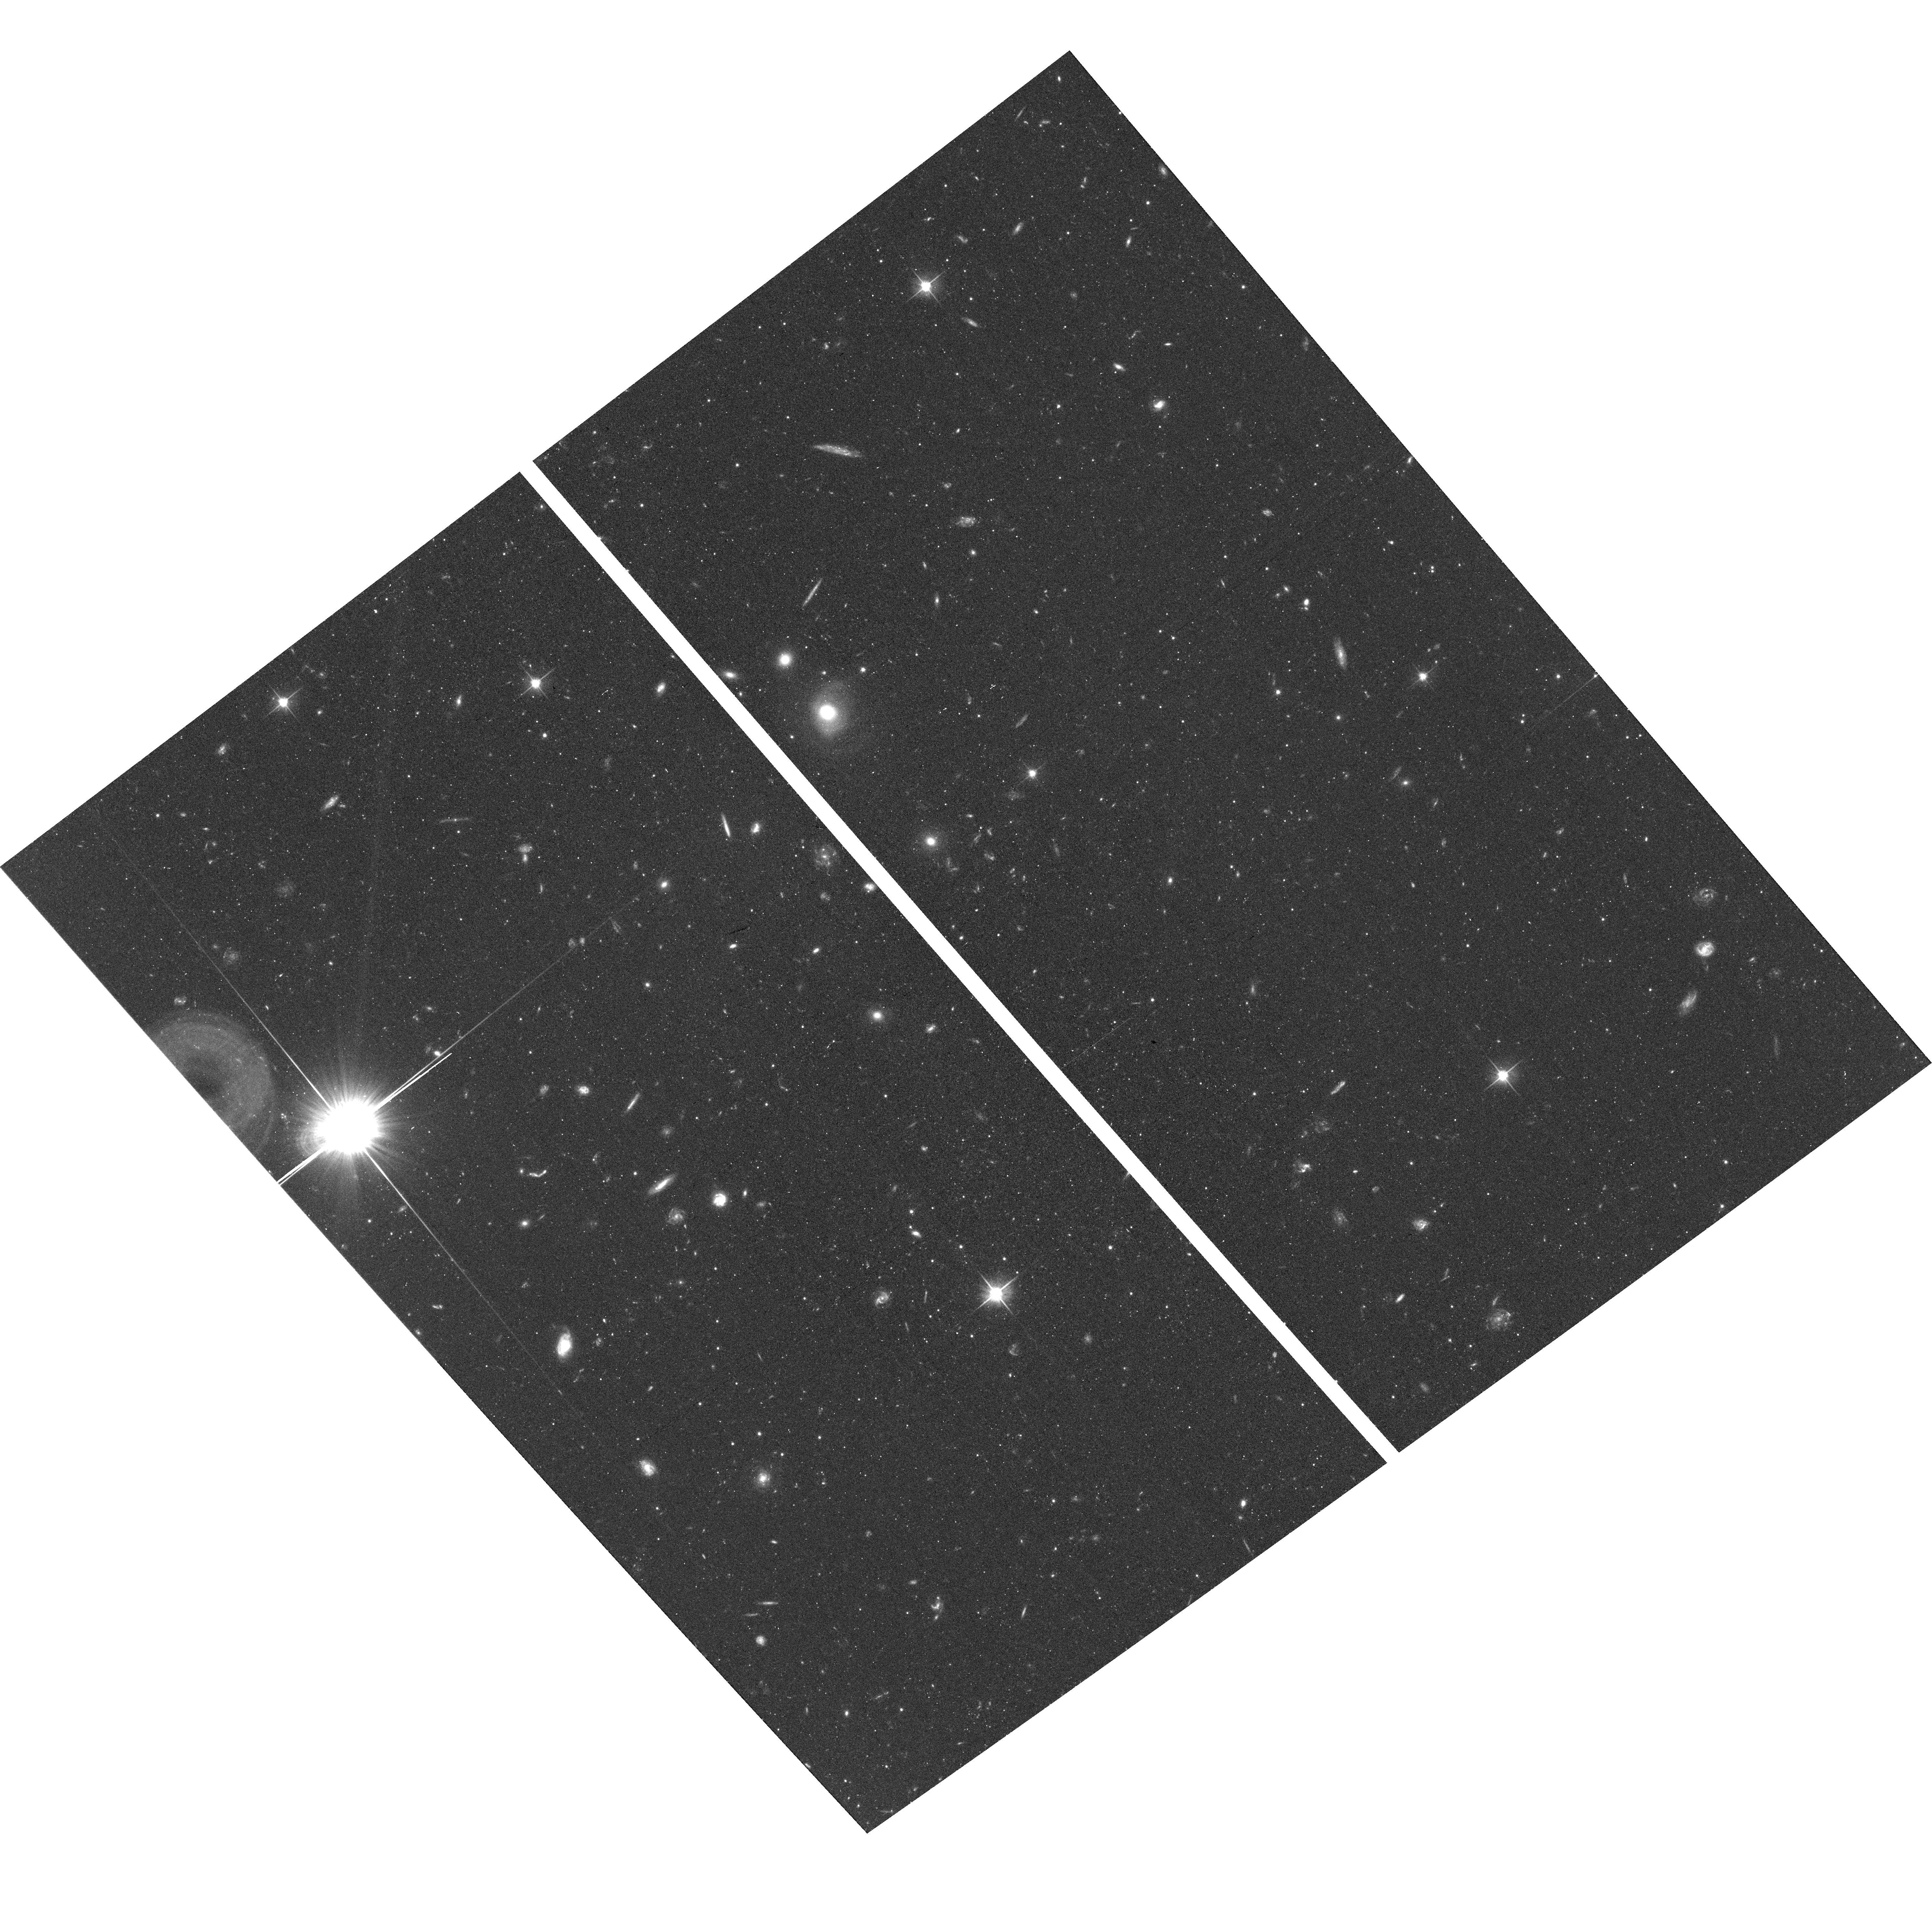
Target: BOOTES-I-3. Instrument: ACS/WFC. Filter: F606W. Exposure: 41 min. Observation ID: hst_15317_11_acs_wfc_f606w_jdir11

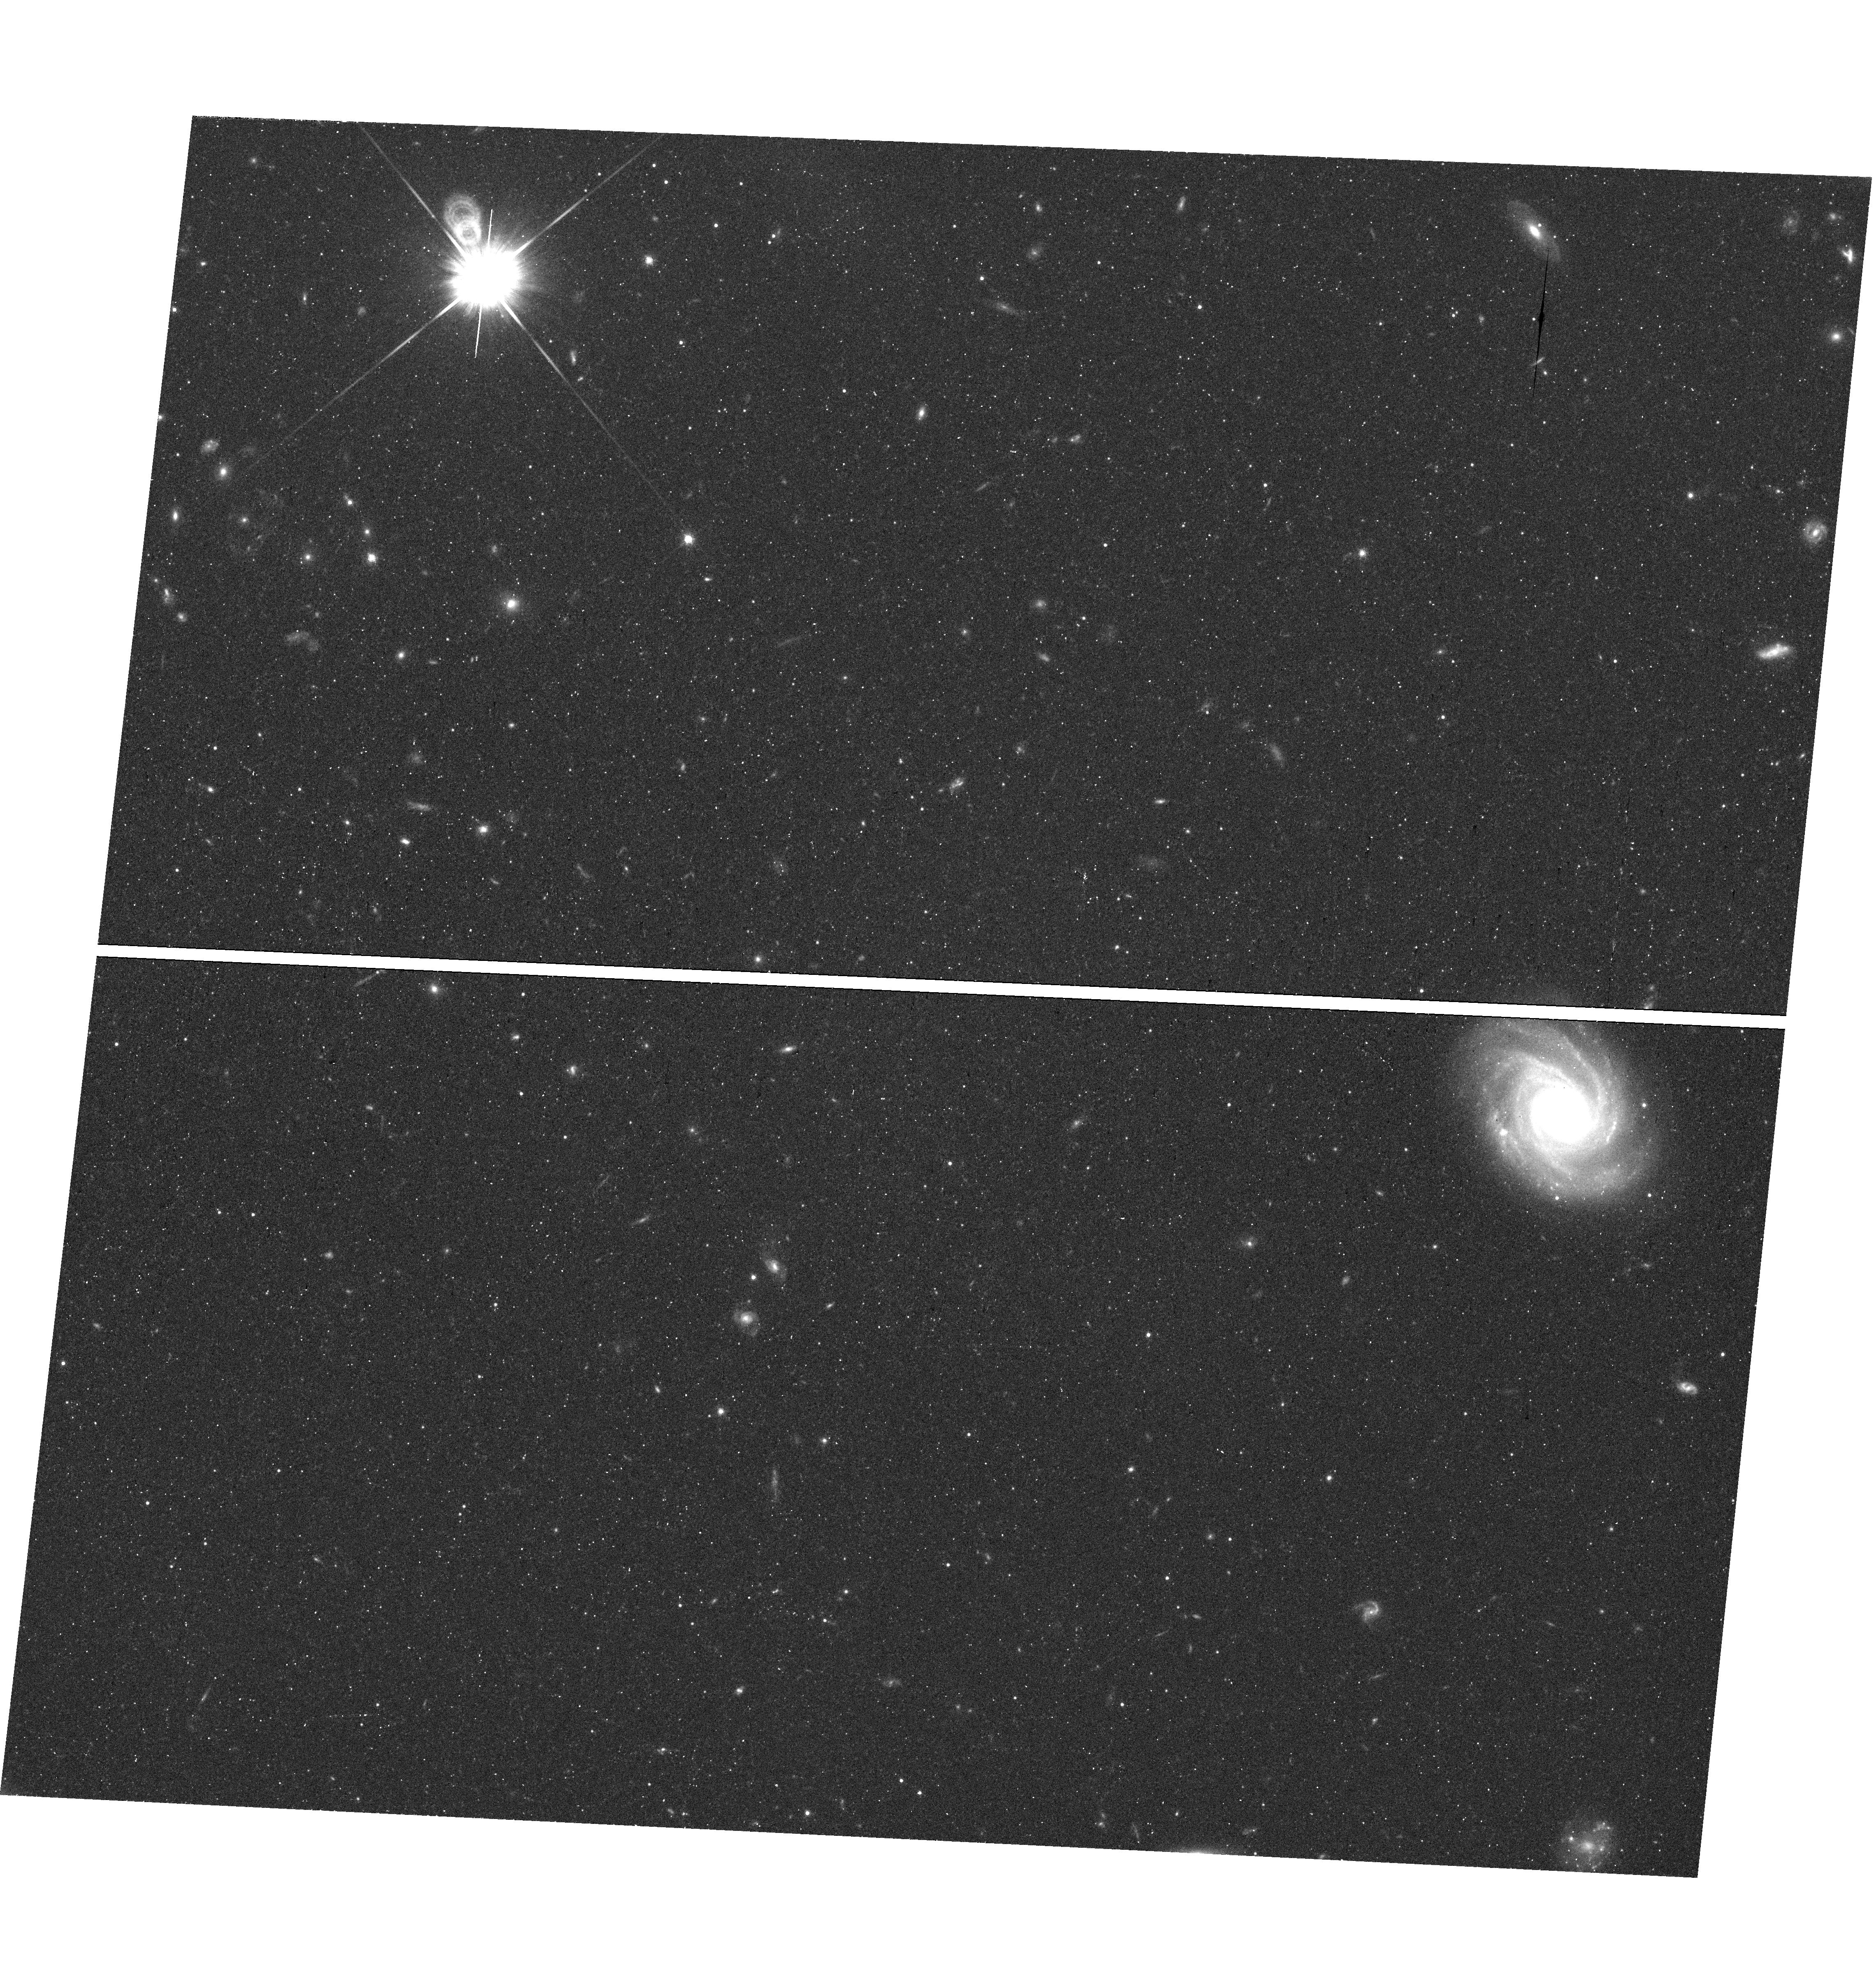
Target: field at RA 209.983°, Dec 14.451°. Instrument: WFC3/UVIS. Filter: F814W. Exposure: 43 min. Observation ID: hst_15317_04_wfc3_uvis_f814w_idir04

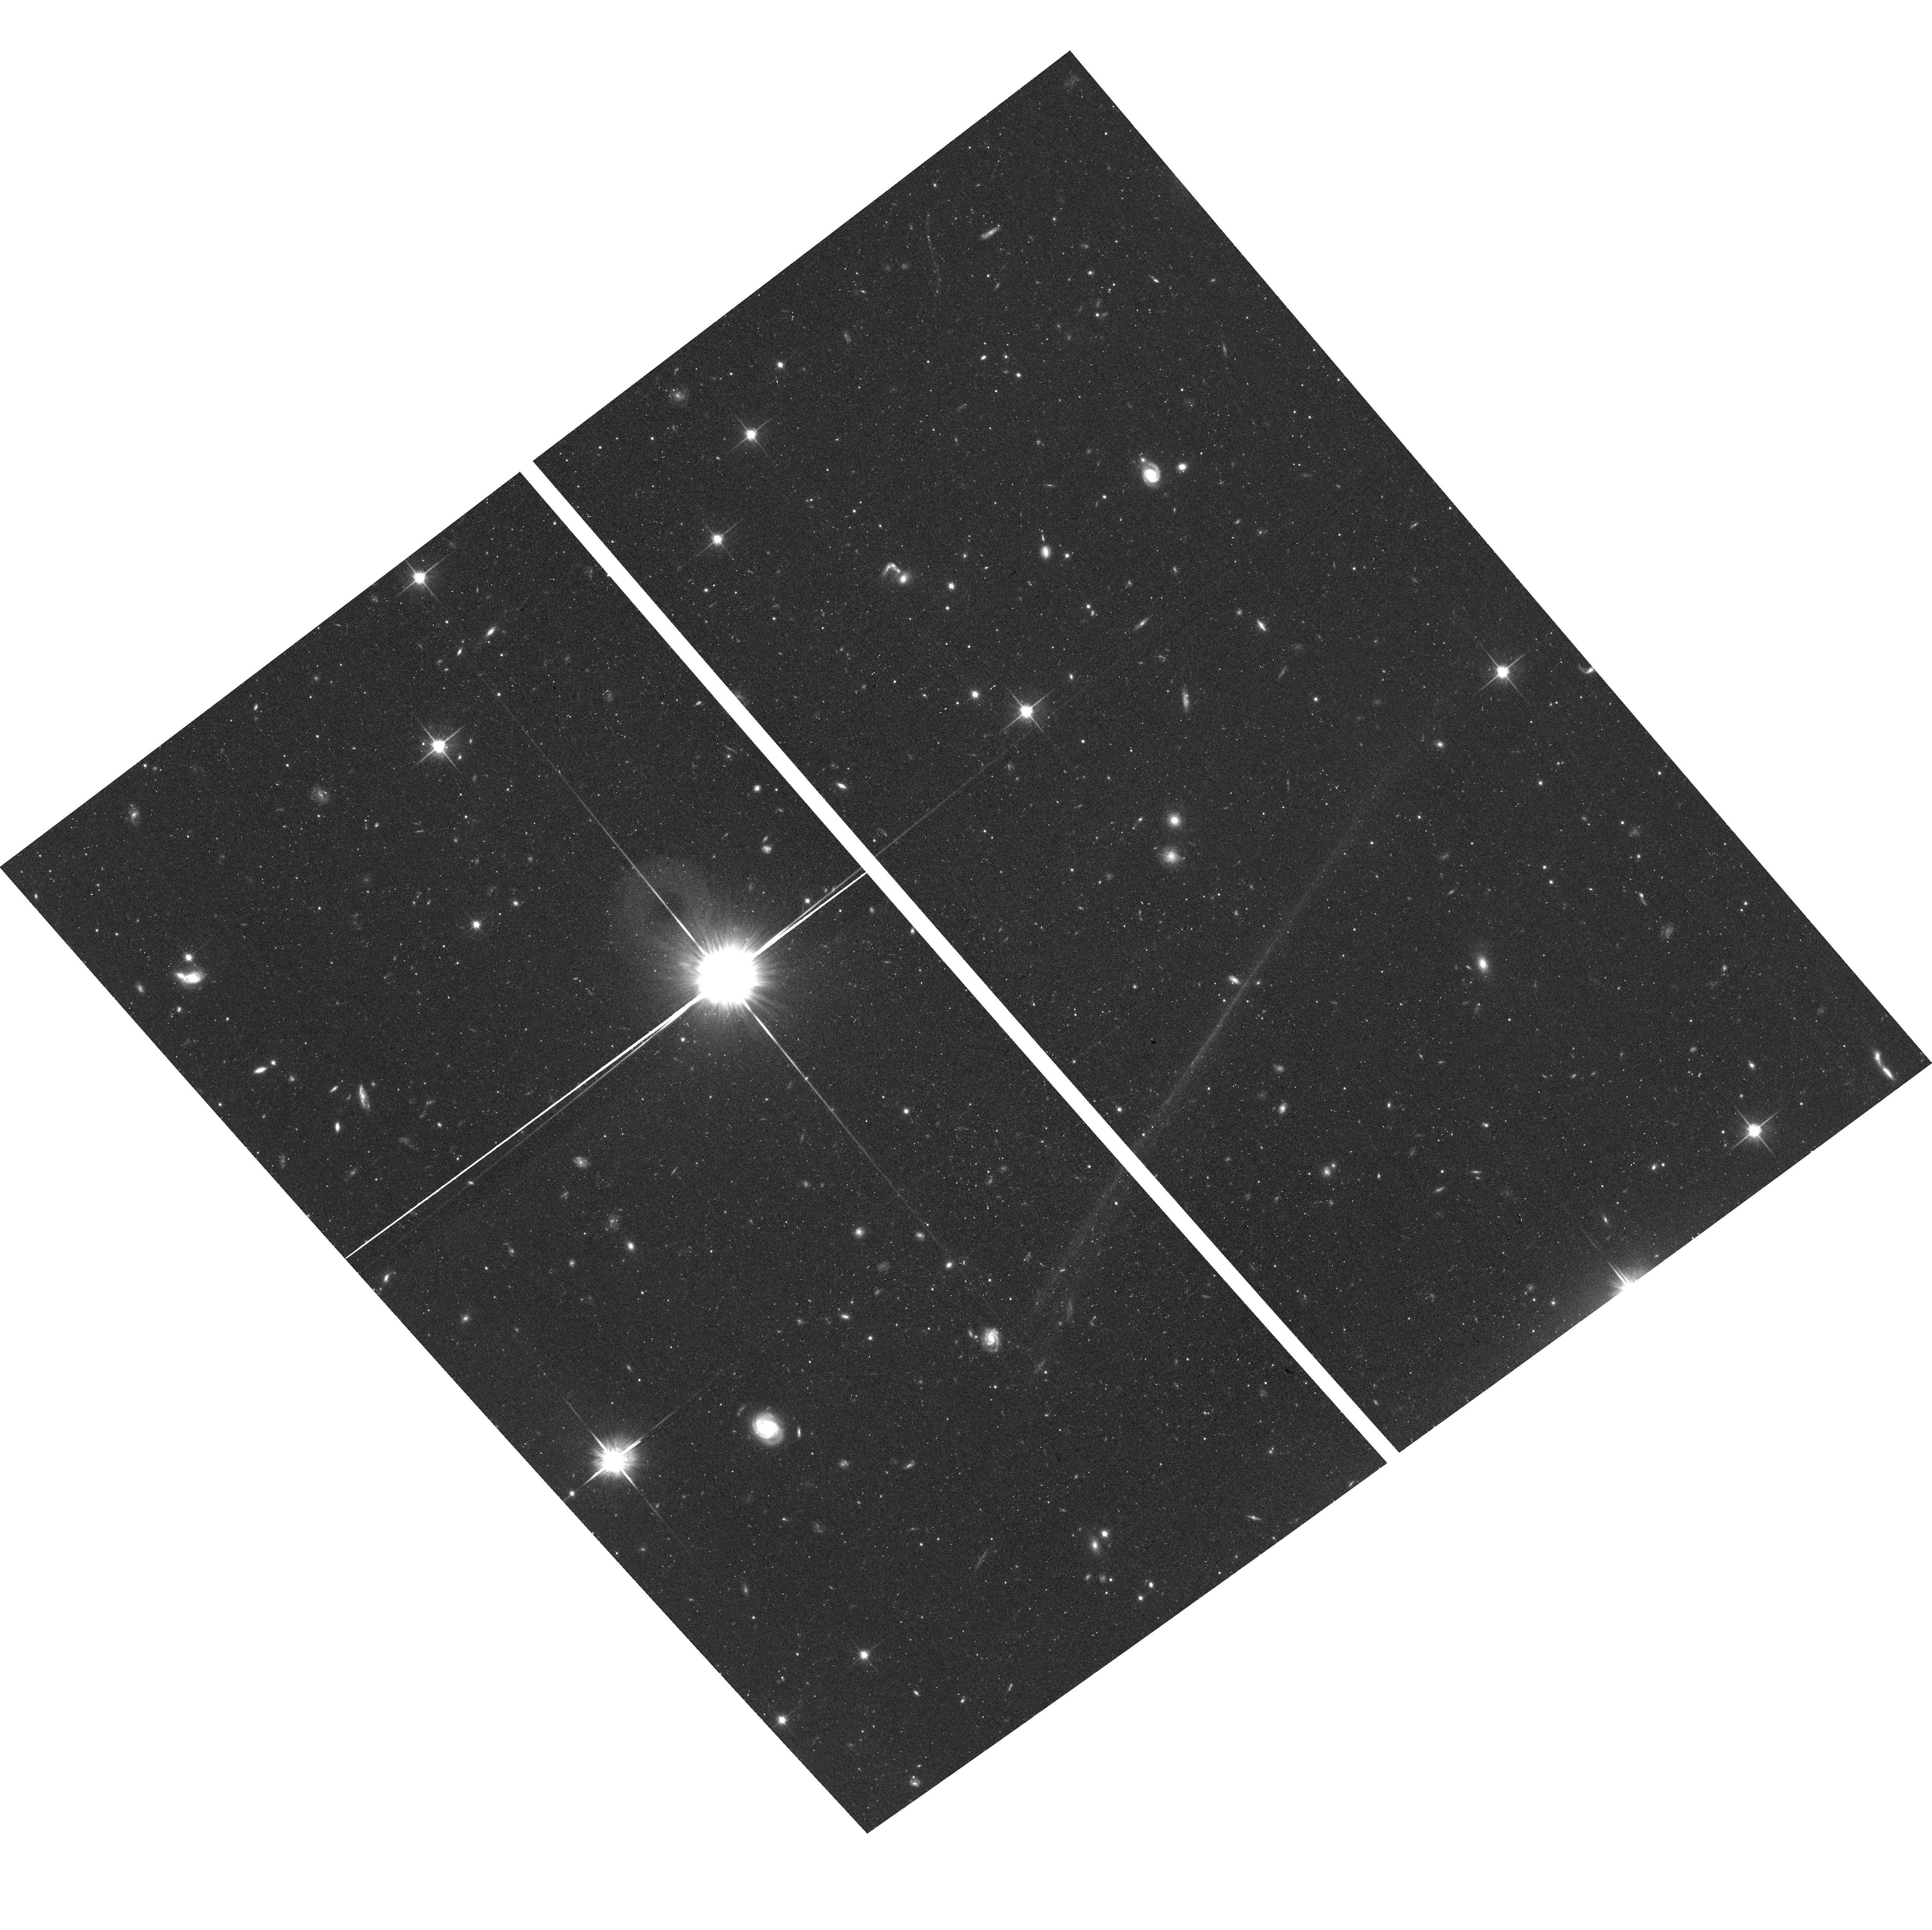
Target: BOOTES-I-2. Instrument: ACS/WFC. Filter: F814W. Exposure: 42 min. Observation ID: hst_15317_05_acs_wfc_f814w_jdir05

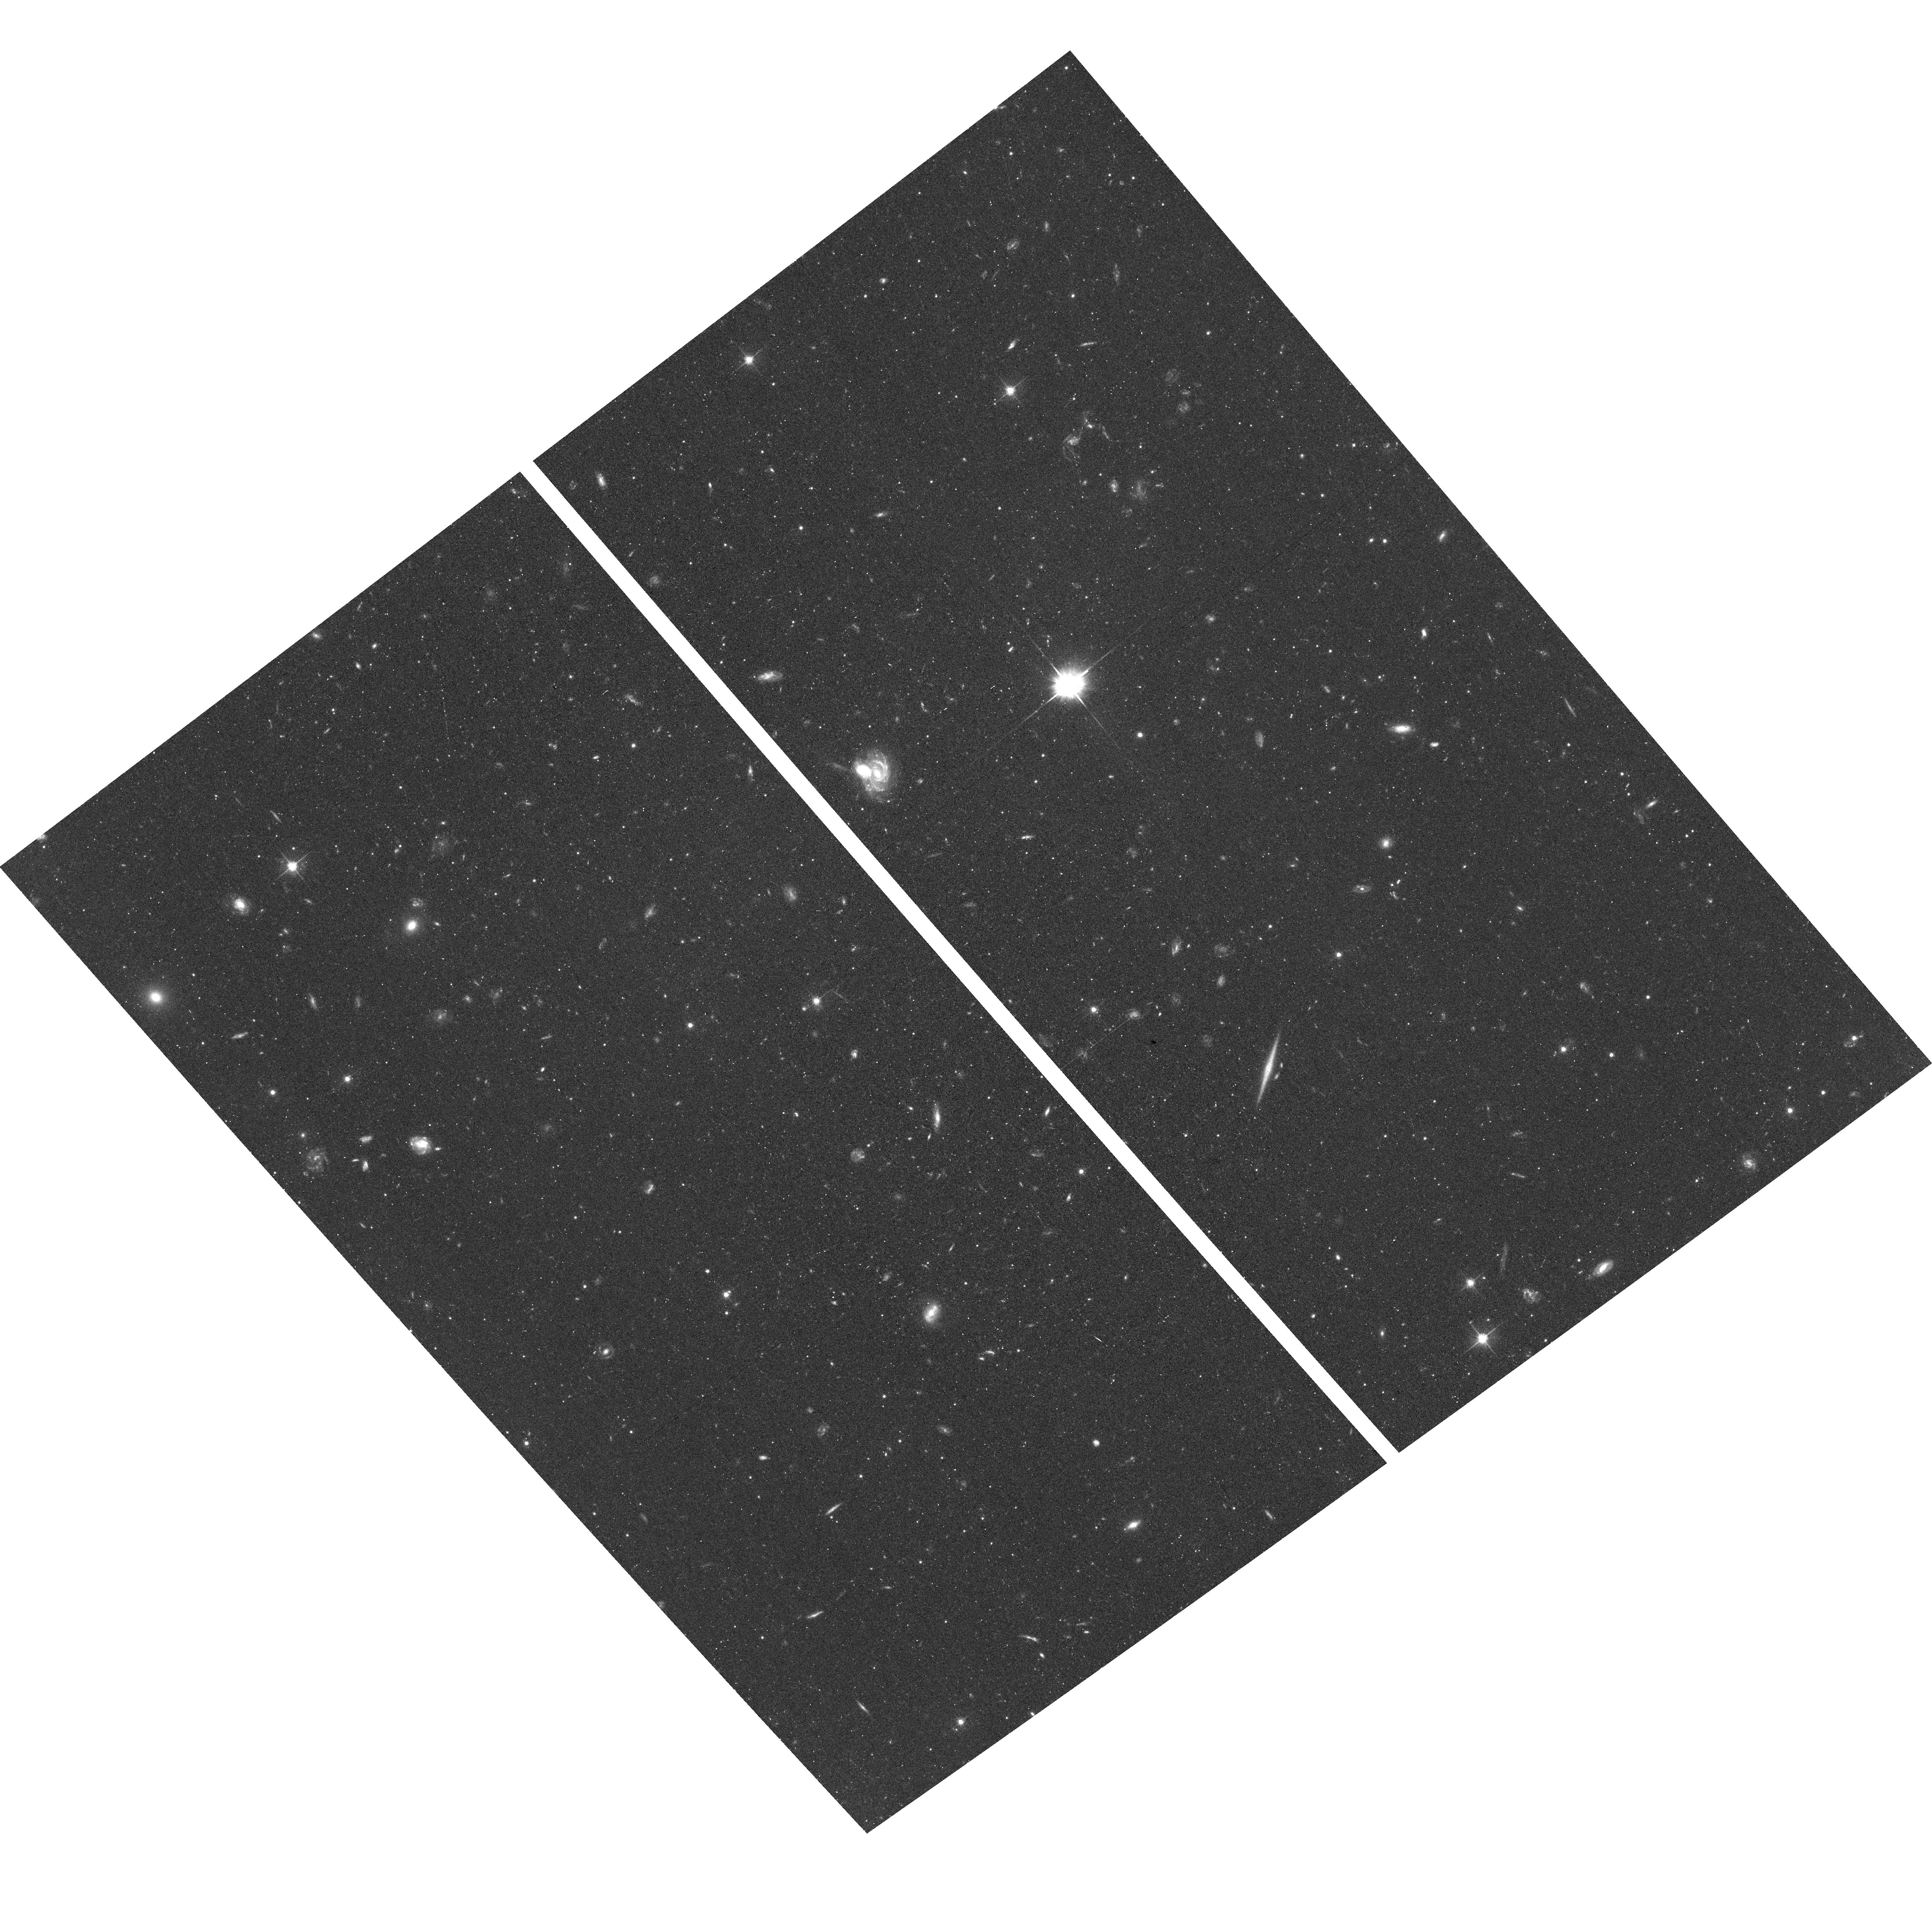
Target: BOOTES-I-1. Instrument: ACS/WFC. Filter: F606W. Exposure: 41 min. Observation ID: hst_15317_02_acs_wfc_f606w_jdir02

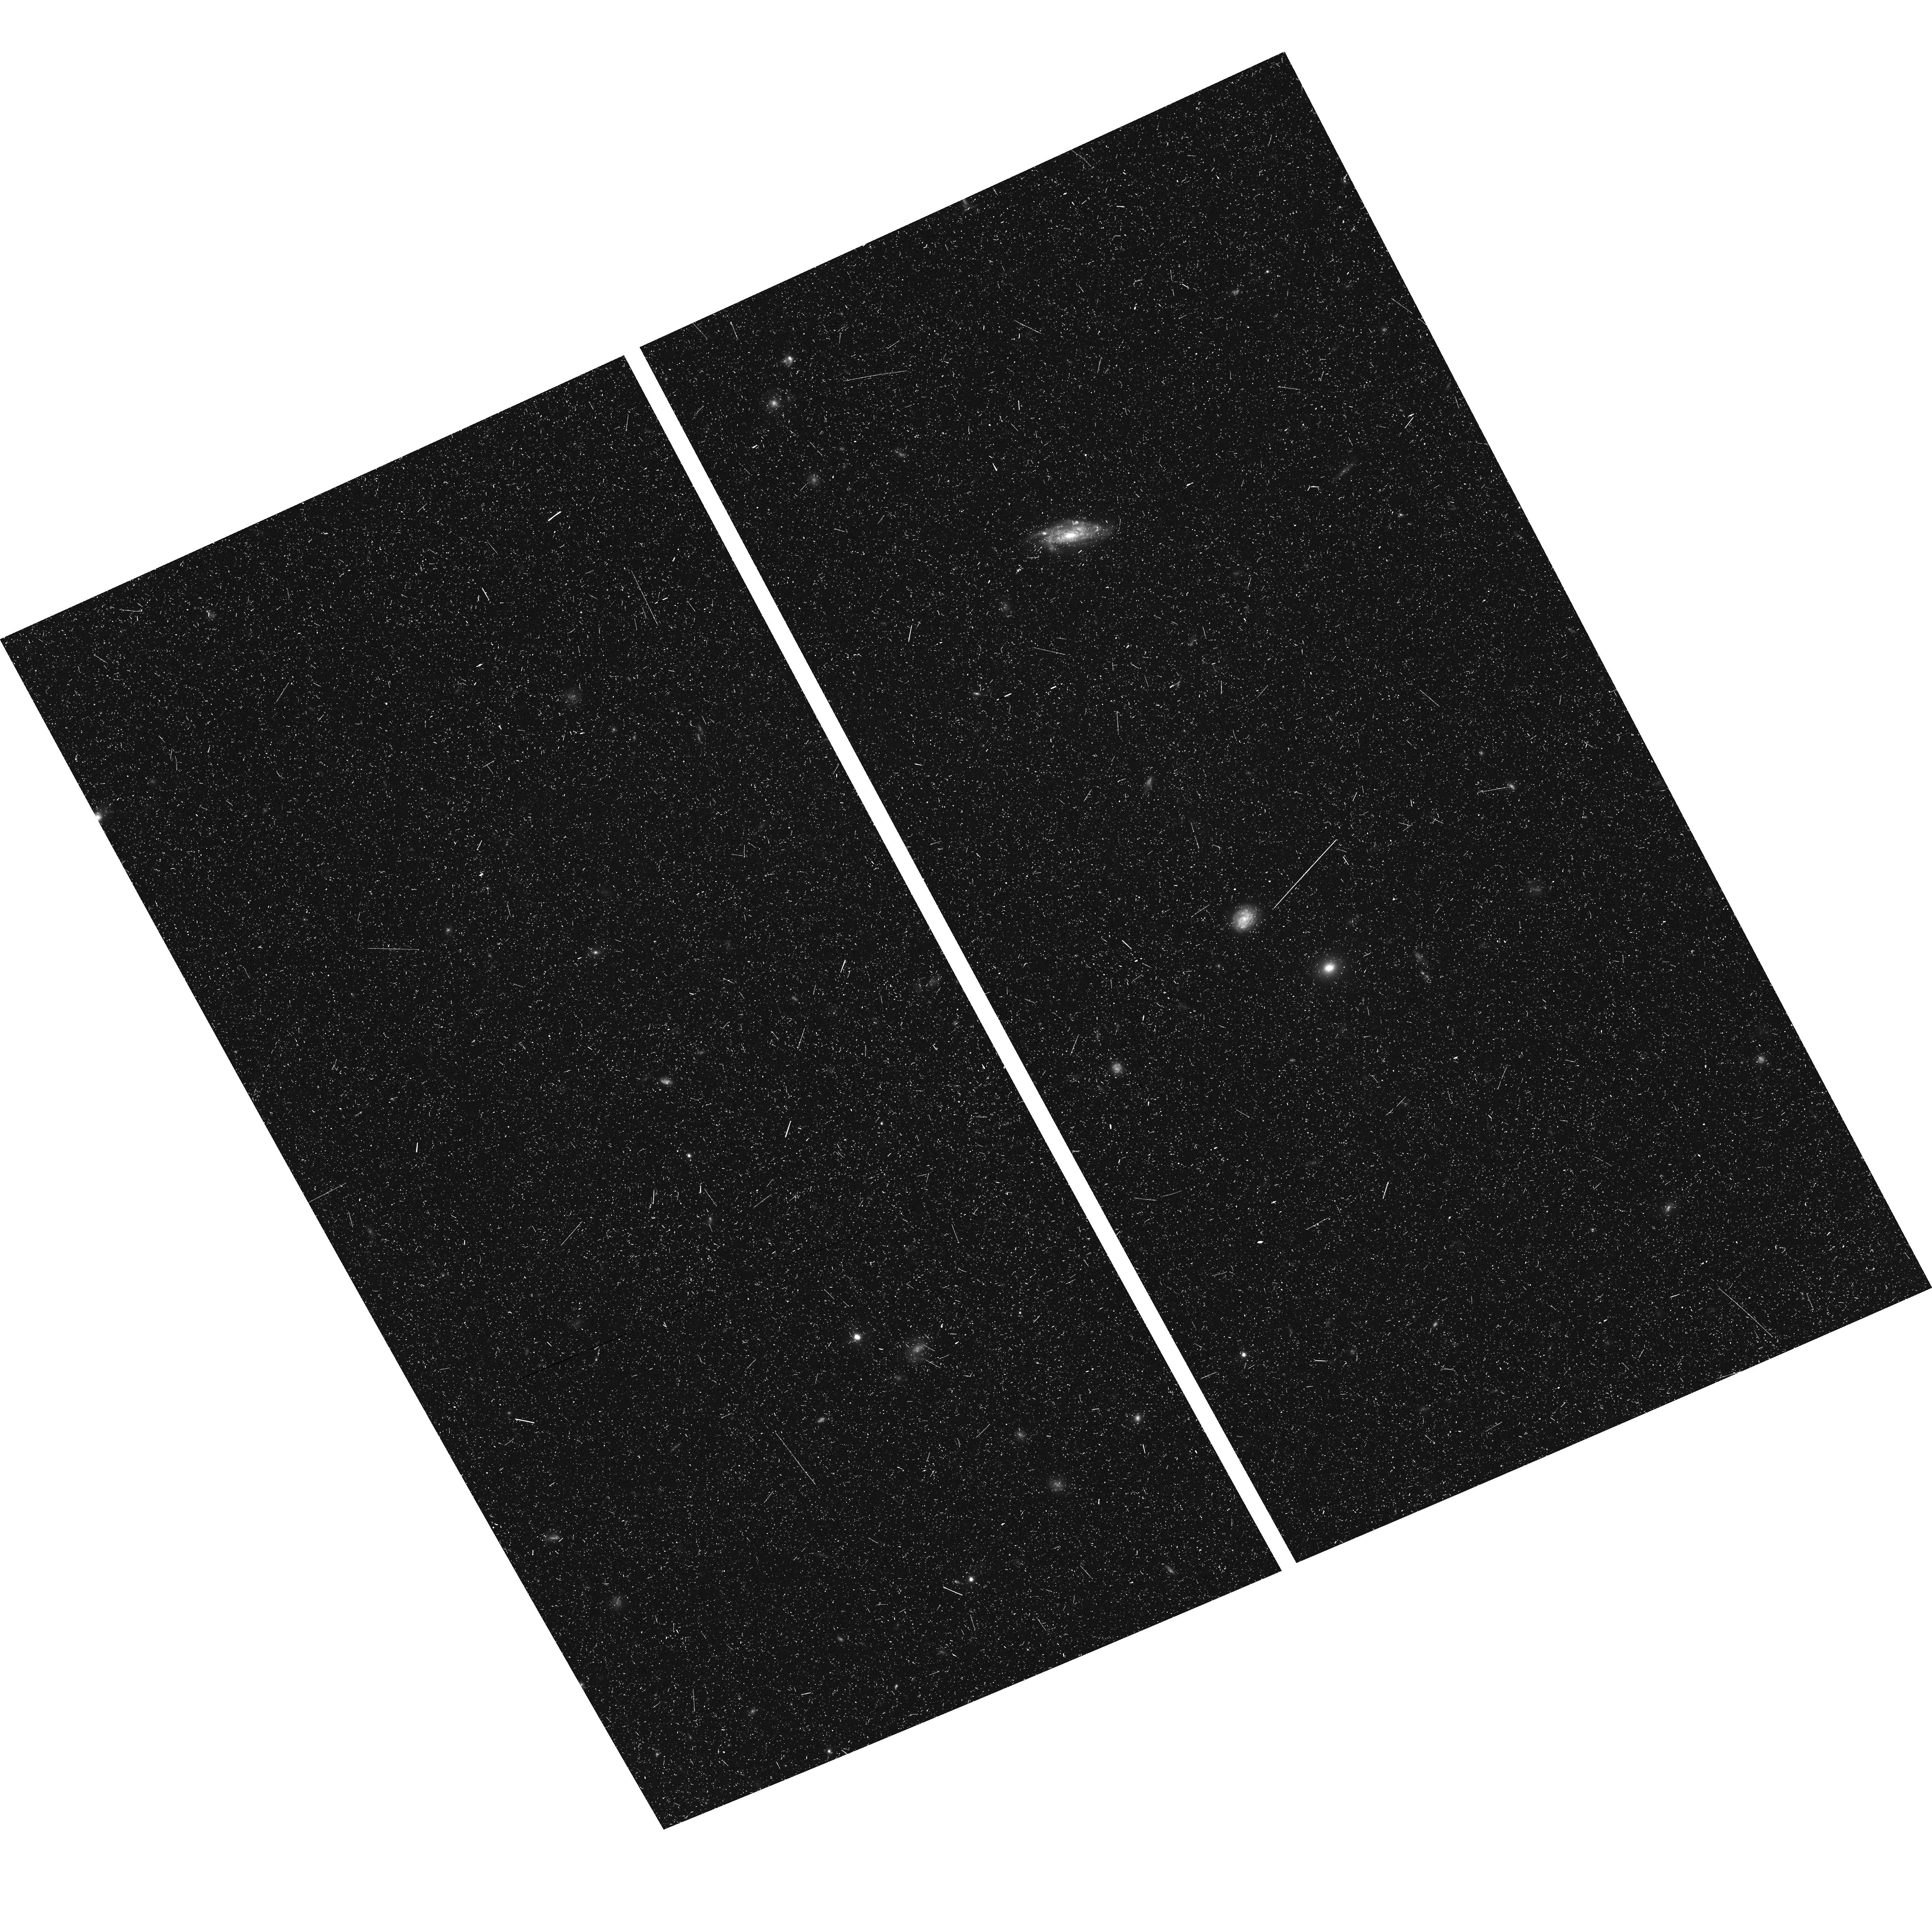
Target: BOOTES-I-OFF. Instrument: ACS/WFC. Filter: F606W. Exposure: 43 min. Observation ID: hst_15317_13_acs_wfc_f606w_jdir13

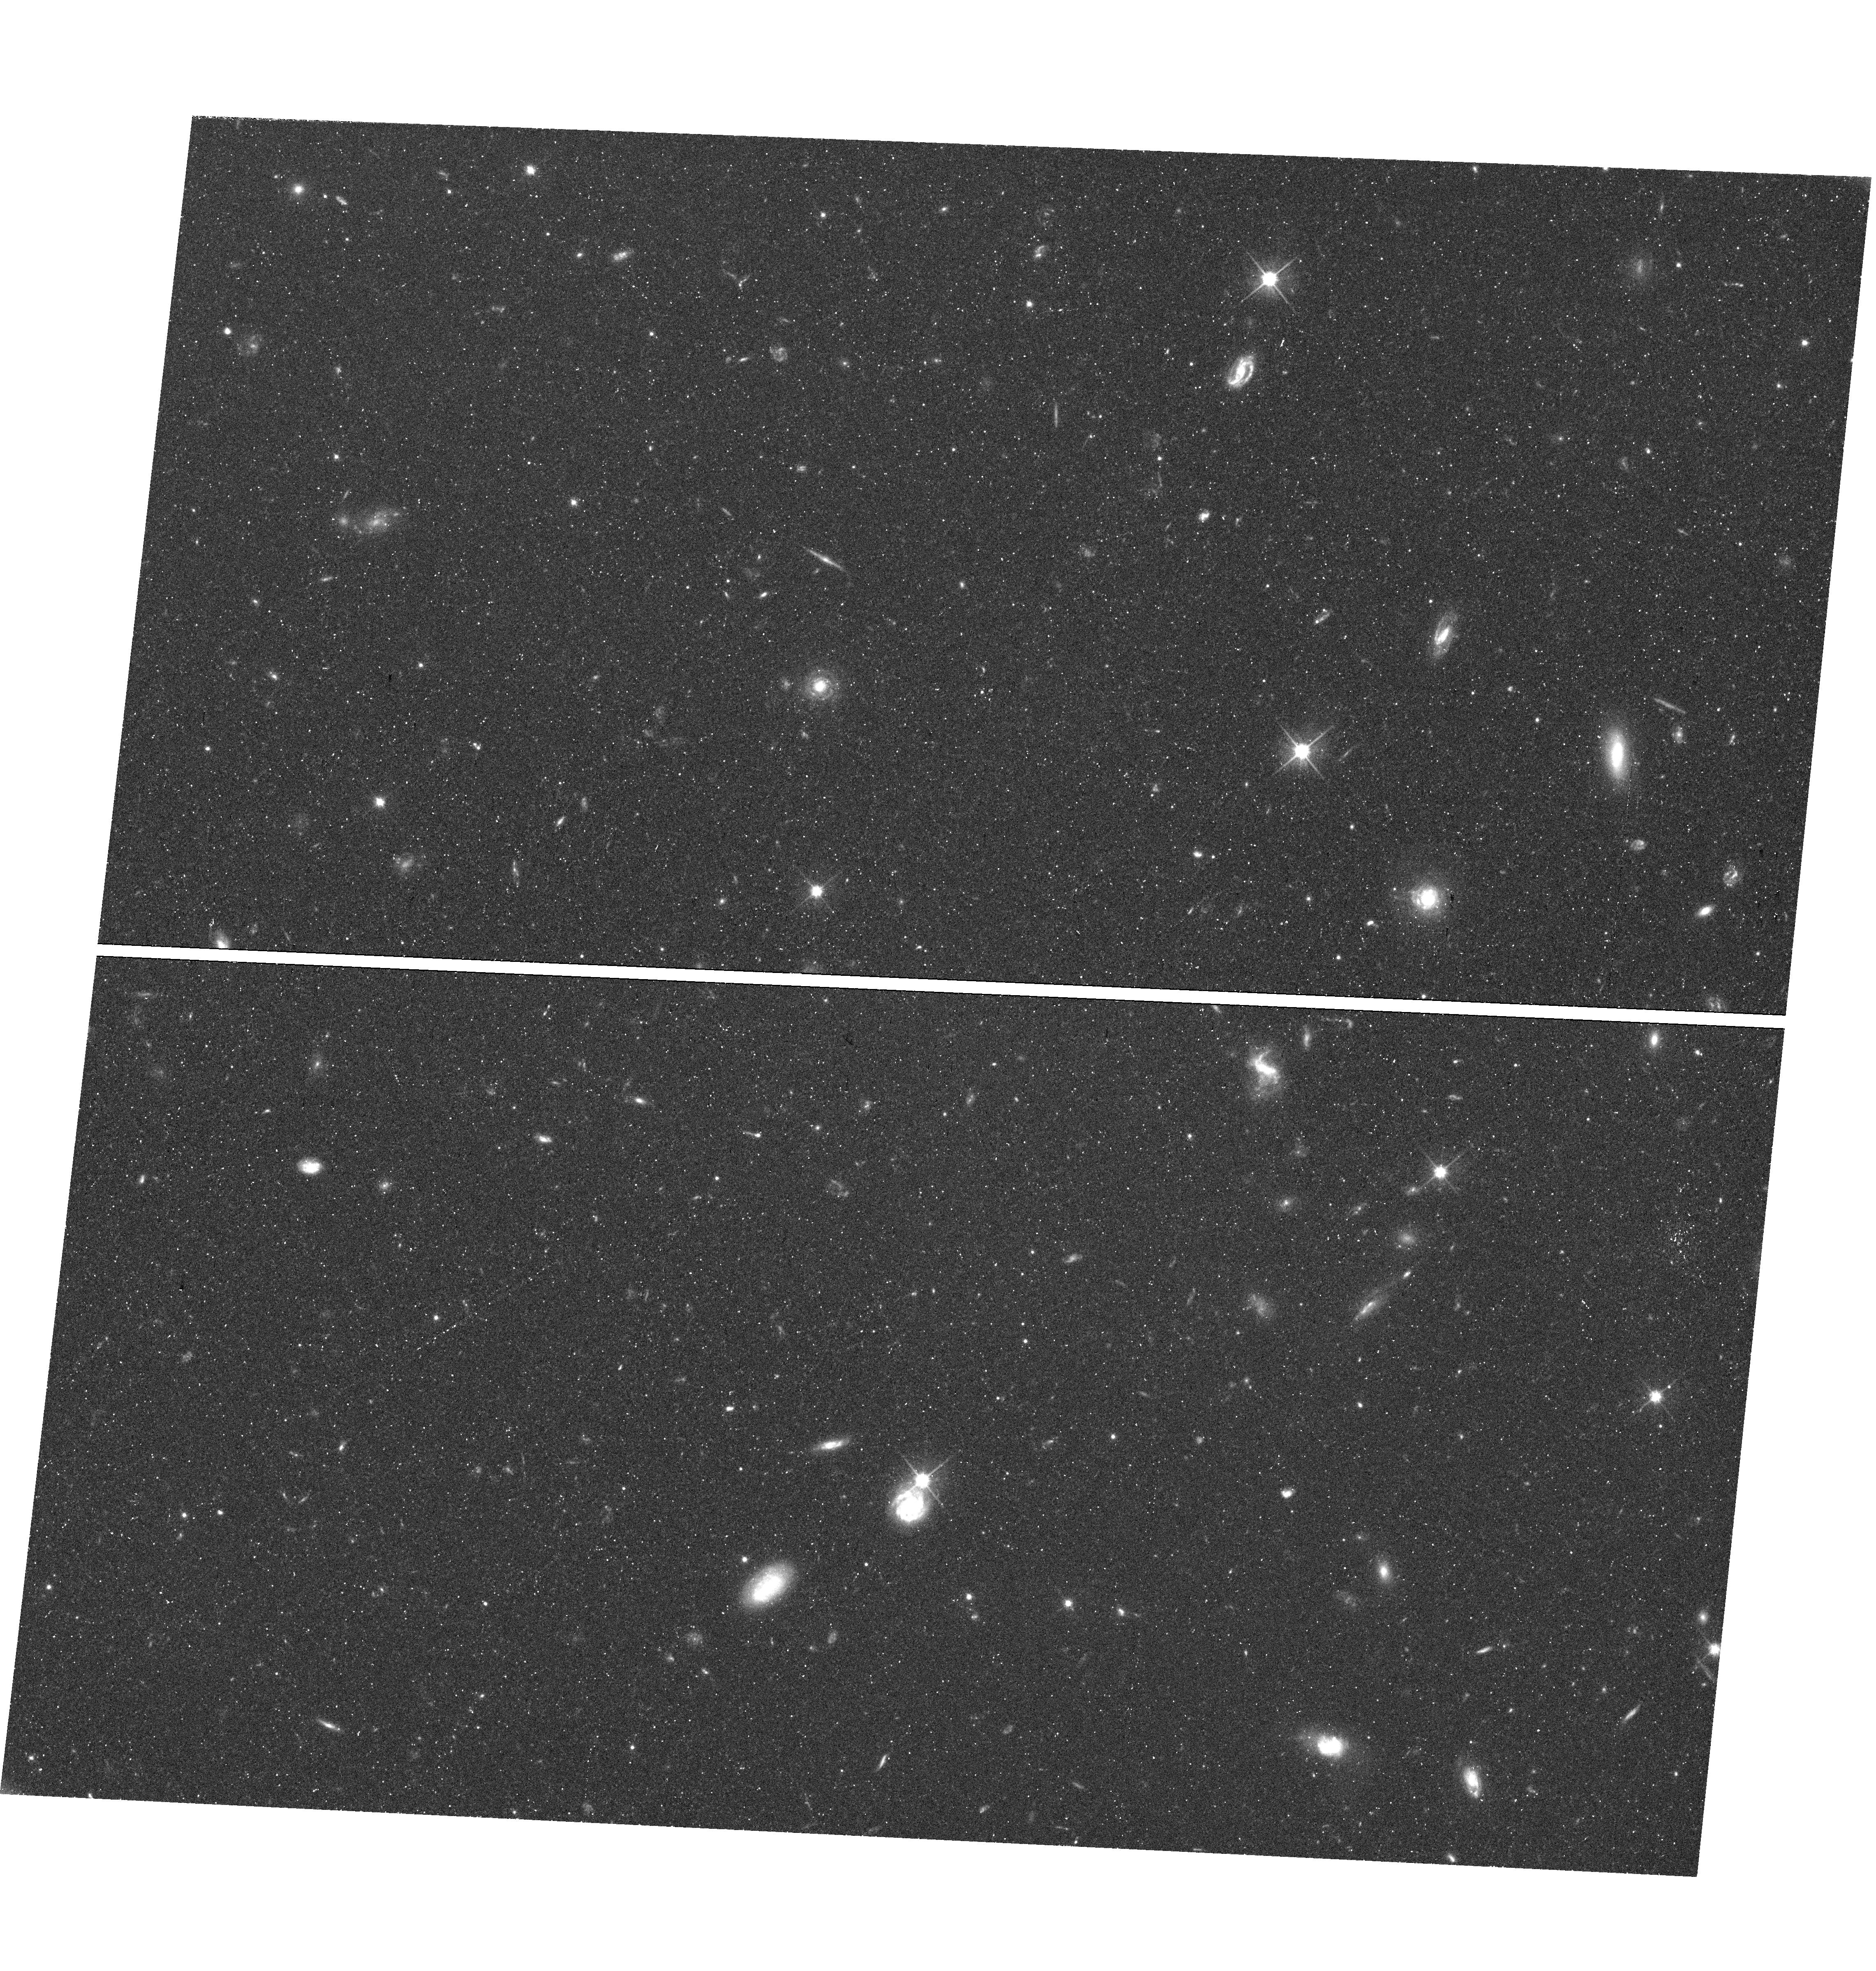
Target: field at RA 210.074°, Dec 14.381°. Instrument: WFC3/UVIS. Filter: F606W. Exposure: 42 min. Observation ID: hst_15317_10_wfc3_uvis_f606w_idir10

The Low-Mass Stellar Initial Mass Function: Ultra-Faint Dwarf Galaxies Revisited (PI: Platais, Imants)

The stellar Initial Mass Function plays a critical role in the evolution of the baryonic content of the Universe. The form of the low-mass IMF - stars of mass less than the solar mass - determines the fraction of baryons locked up for a Hubble time, and thus indicates how gas and metals are cycled through galaxies. Inferences from resolved stellar populations, where the low-mass luminosity function and associated IMF can be derived from direct star counts, generally favor an invariant and universal IMF. However, a recent study of ultra-faint dwarf galaxies Hercules and Leo IV indicates a "bottom-lite" IMF, over a narrow range of stellar mass (only 0.55-0.75 M_sun), correlated with the internal velocity dispersion and/or metallicity. We propose to obtain ultra-deep imaging for a significantly closer ultra-faint dwarf, Bootes I, which will allow us to construct the luminosity function down to M_v=+10 (equivalent to ~0.35 solar mass). We will also re-analyze the HST archival observations for the Hercules and Leo IV dwarfs using the same updated techniques as for Bootes I. The combined datasets should provide a reliable answer to the question of how variable is the low-mass stellar IMF.